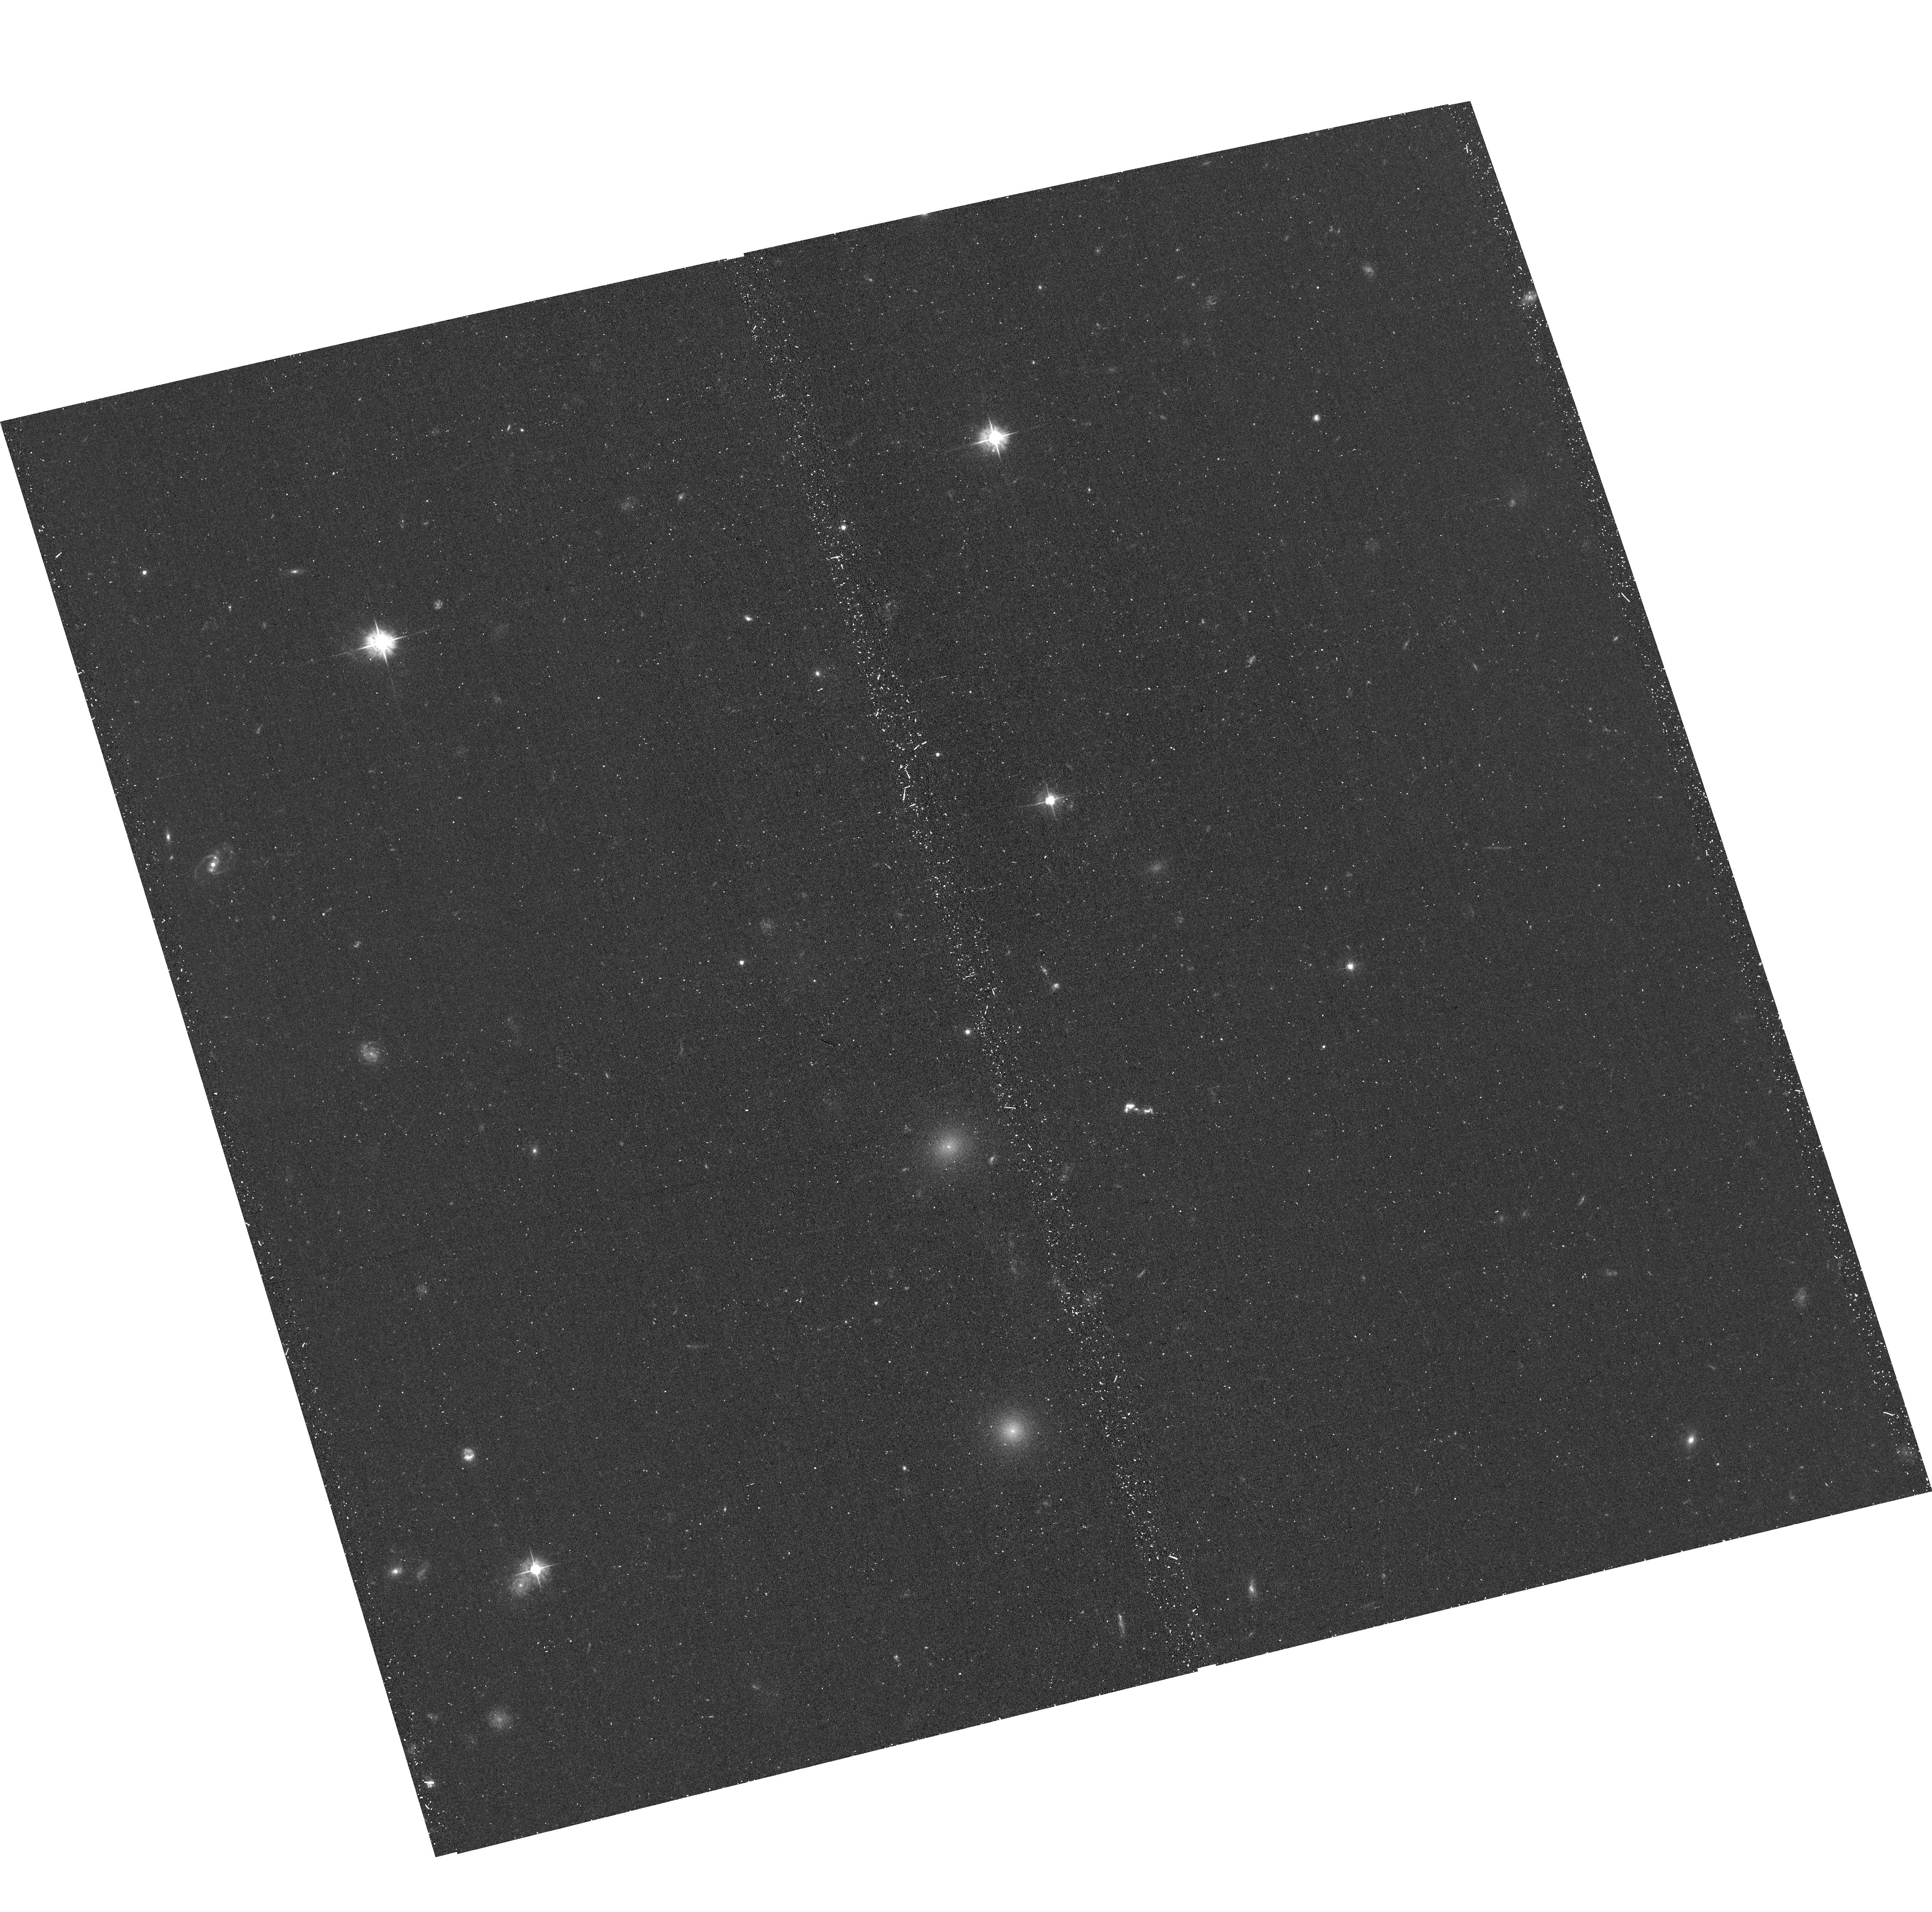
Target: A1367-OC-ACS. Instrument: ACS/WFC. Filter: F475W. Exposure: 22 min. Observation ID: hst_17242_03_acs_wfc_f475w_jf1t03

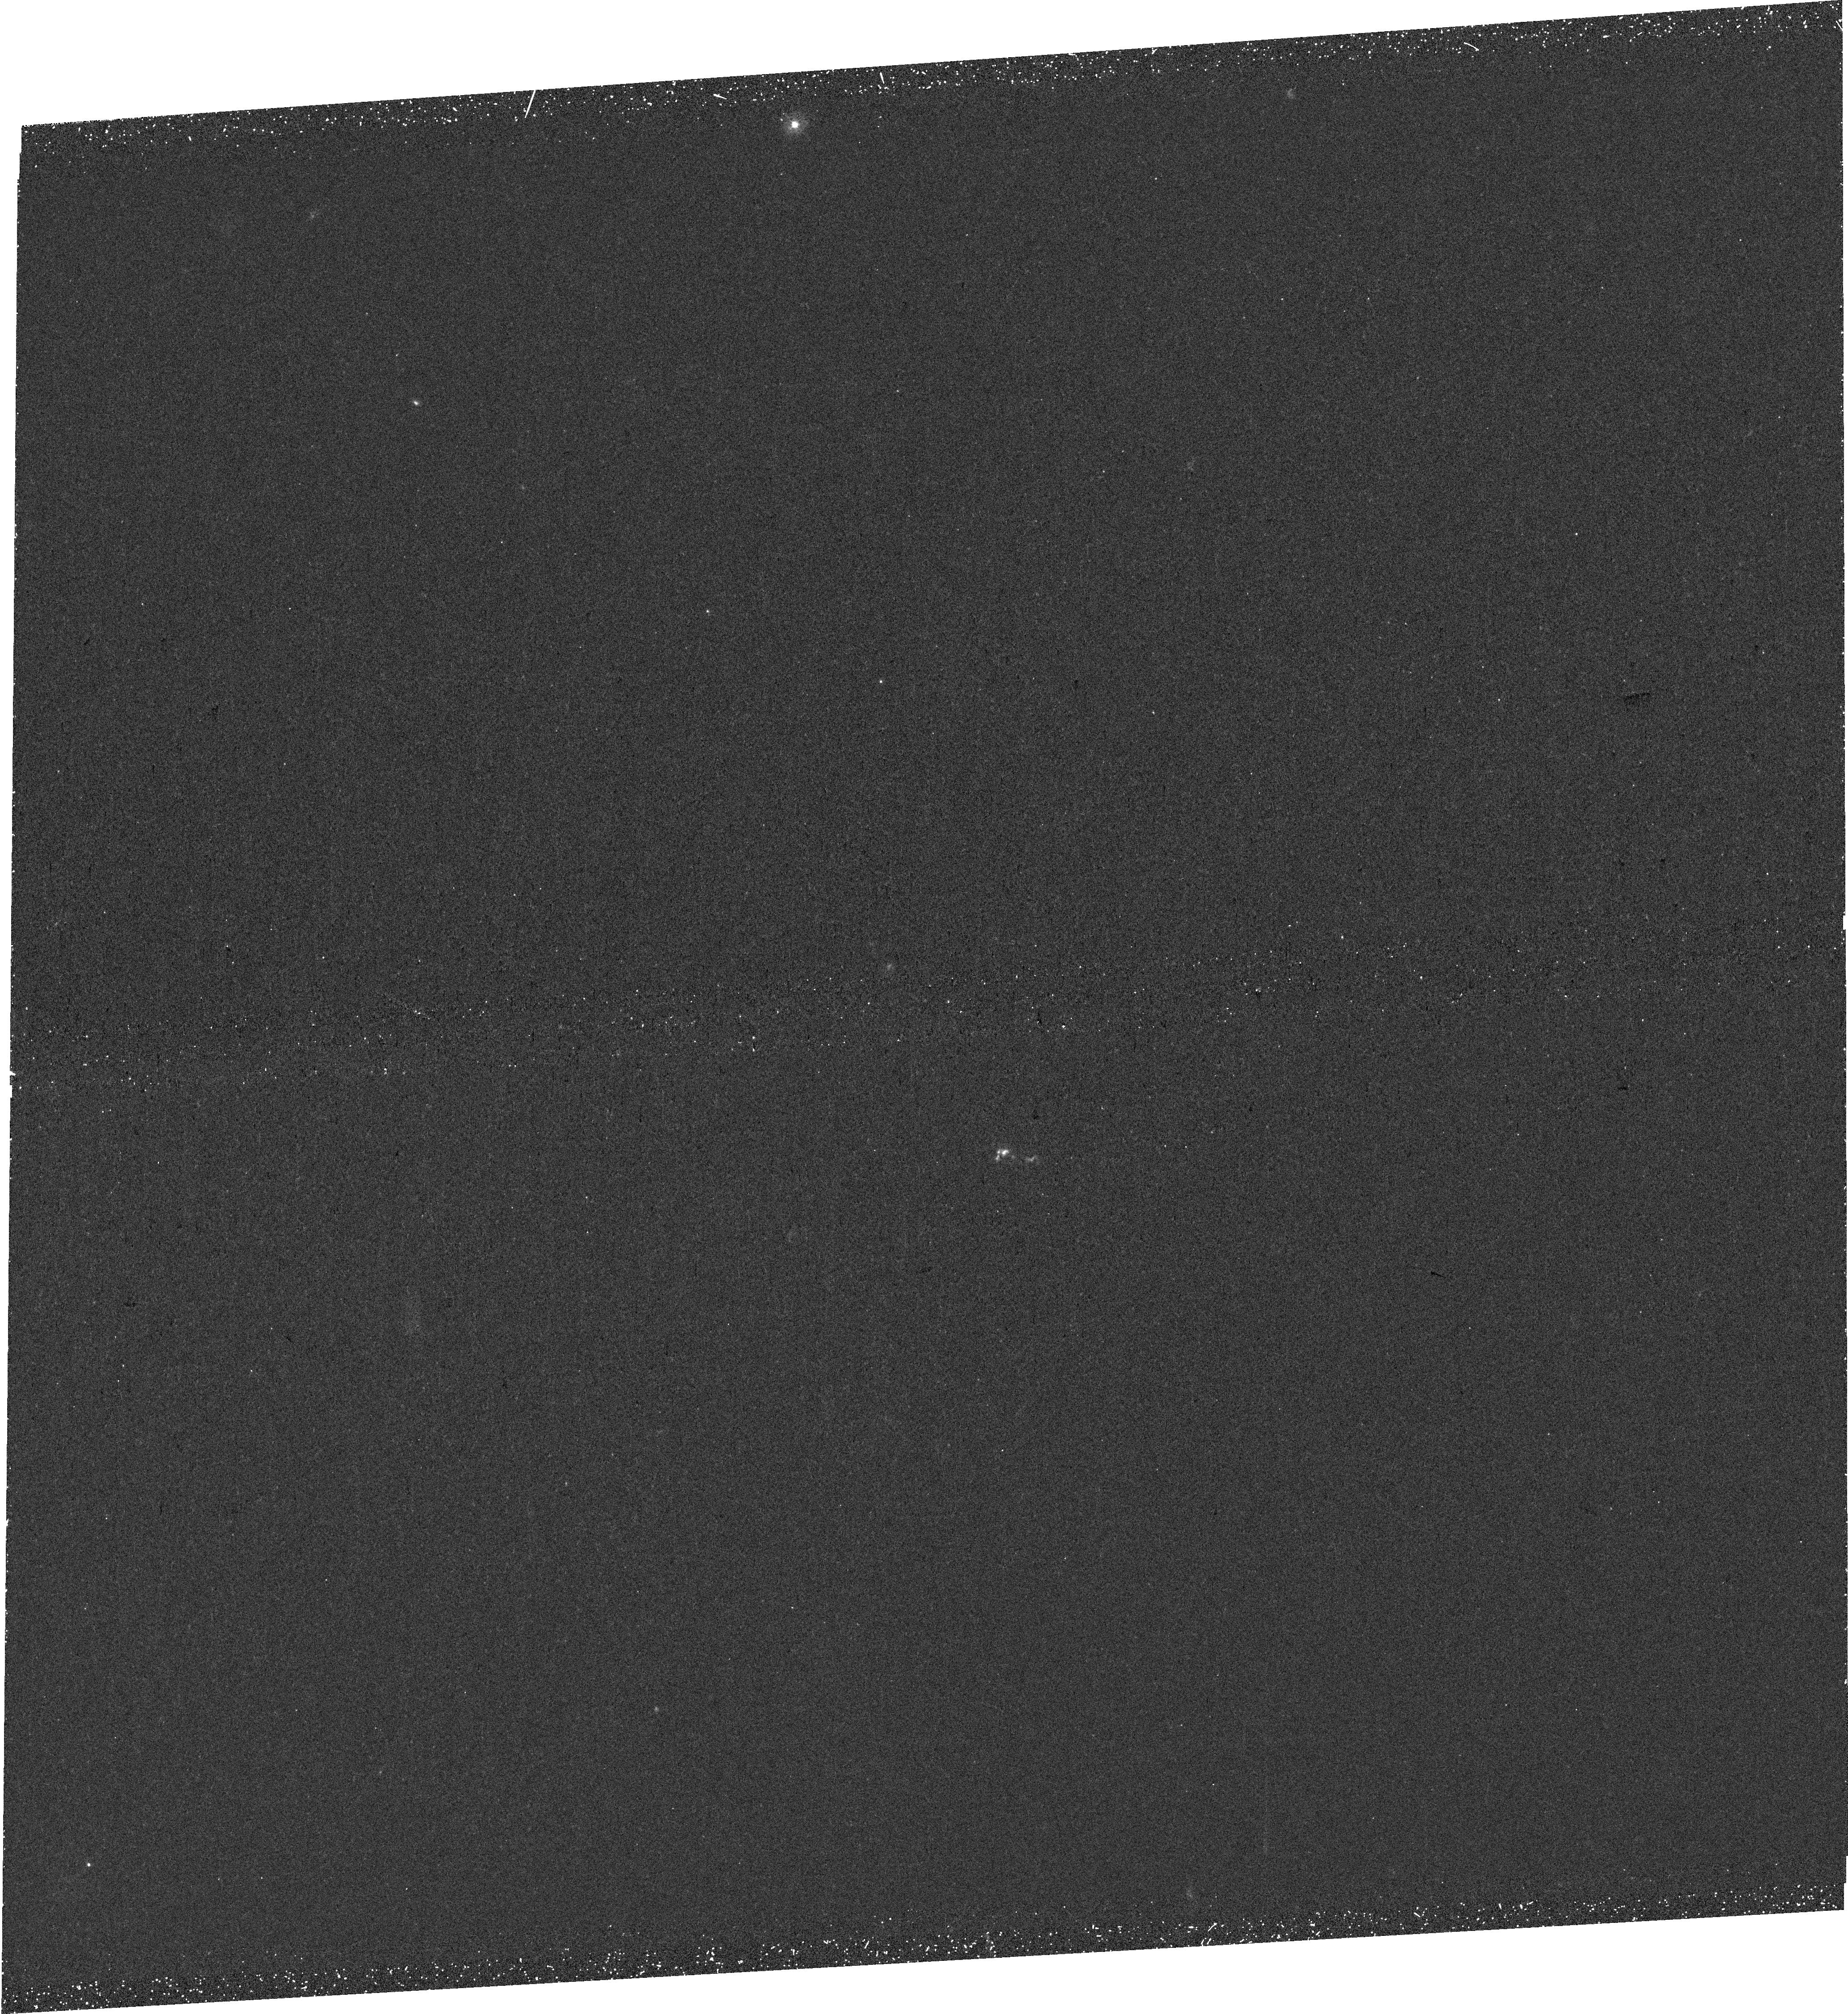
Target: A1367-OC-WFC3. Instrument: WFC3/UVIS. Filter: F275W. Exposure: 41 min. Observation ID: hst_17242_02_wfc3_uvis_f275w_if1t02

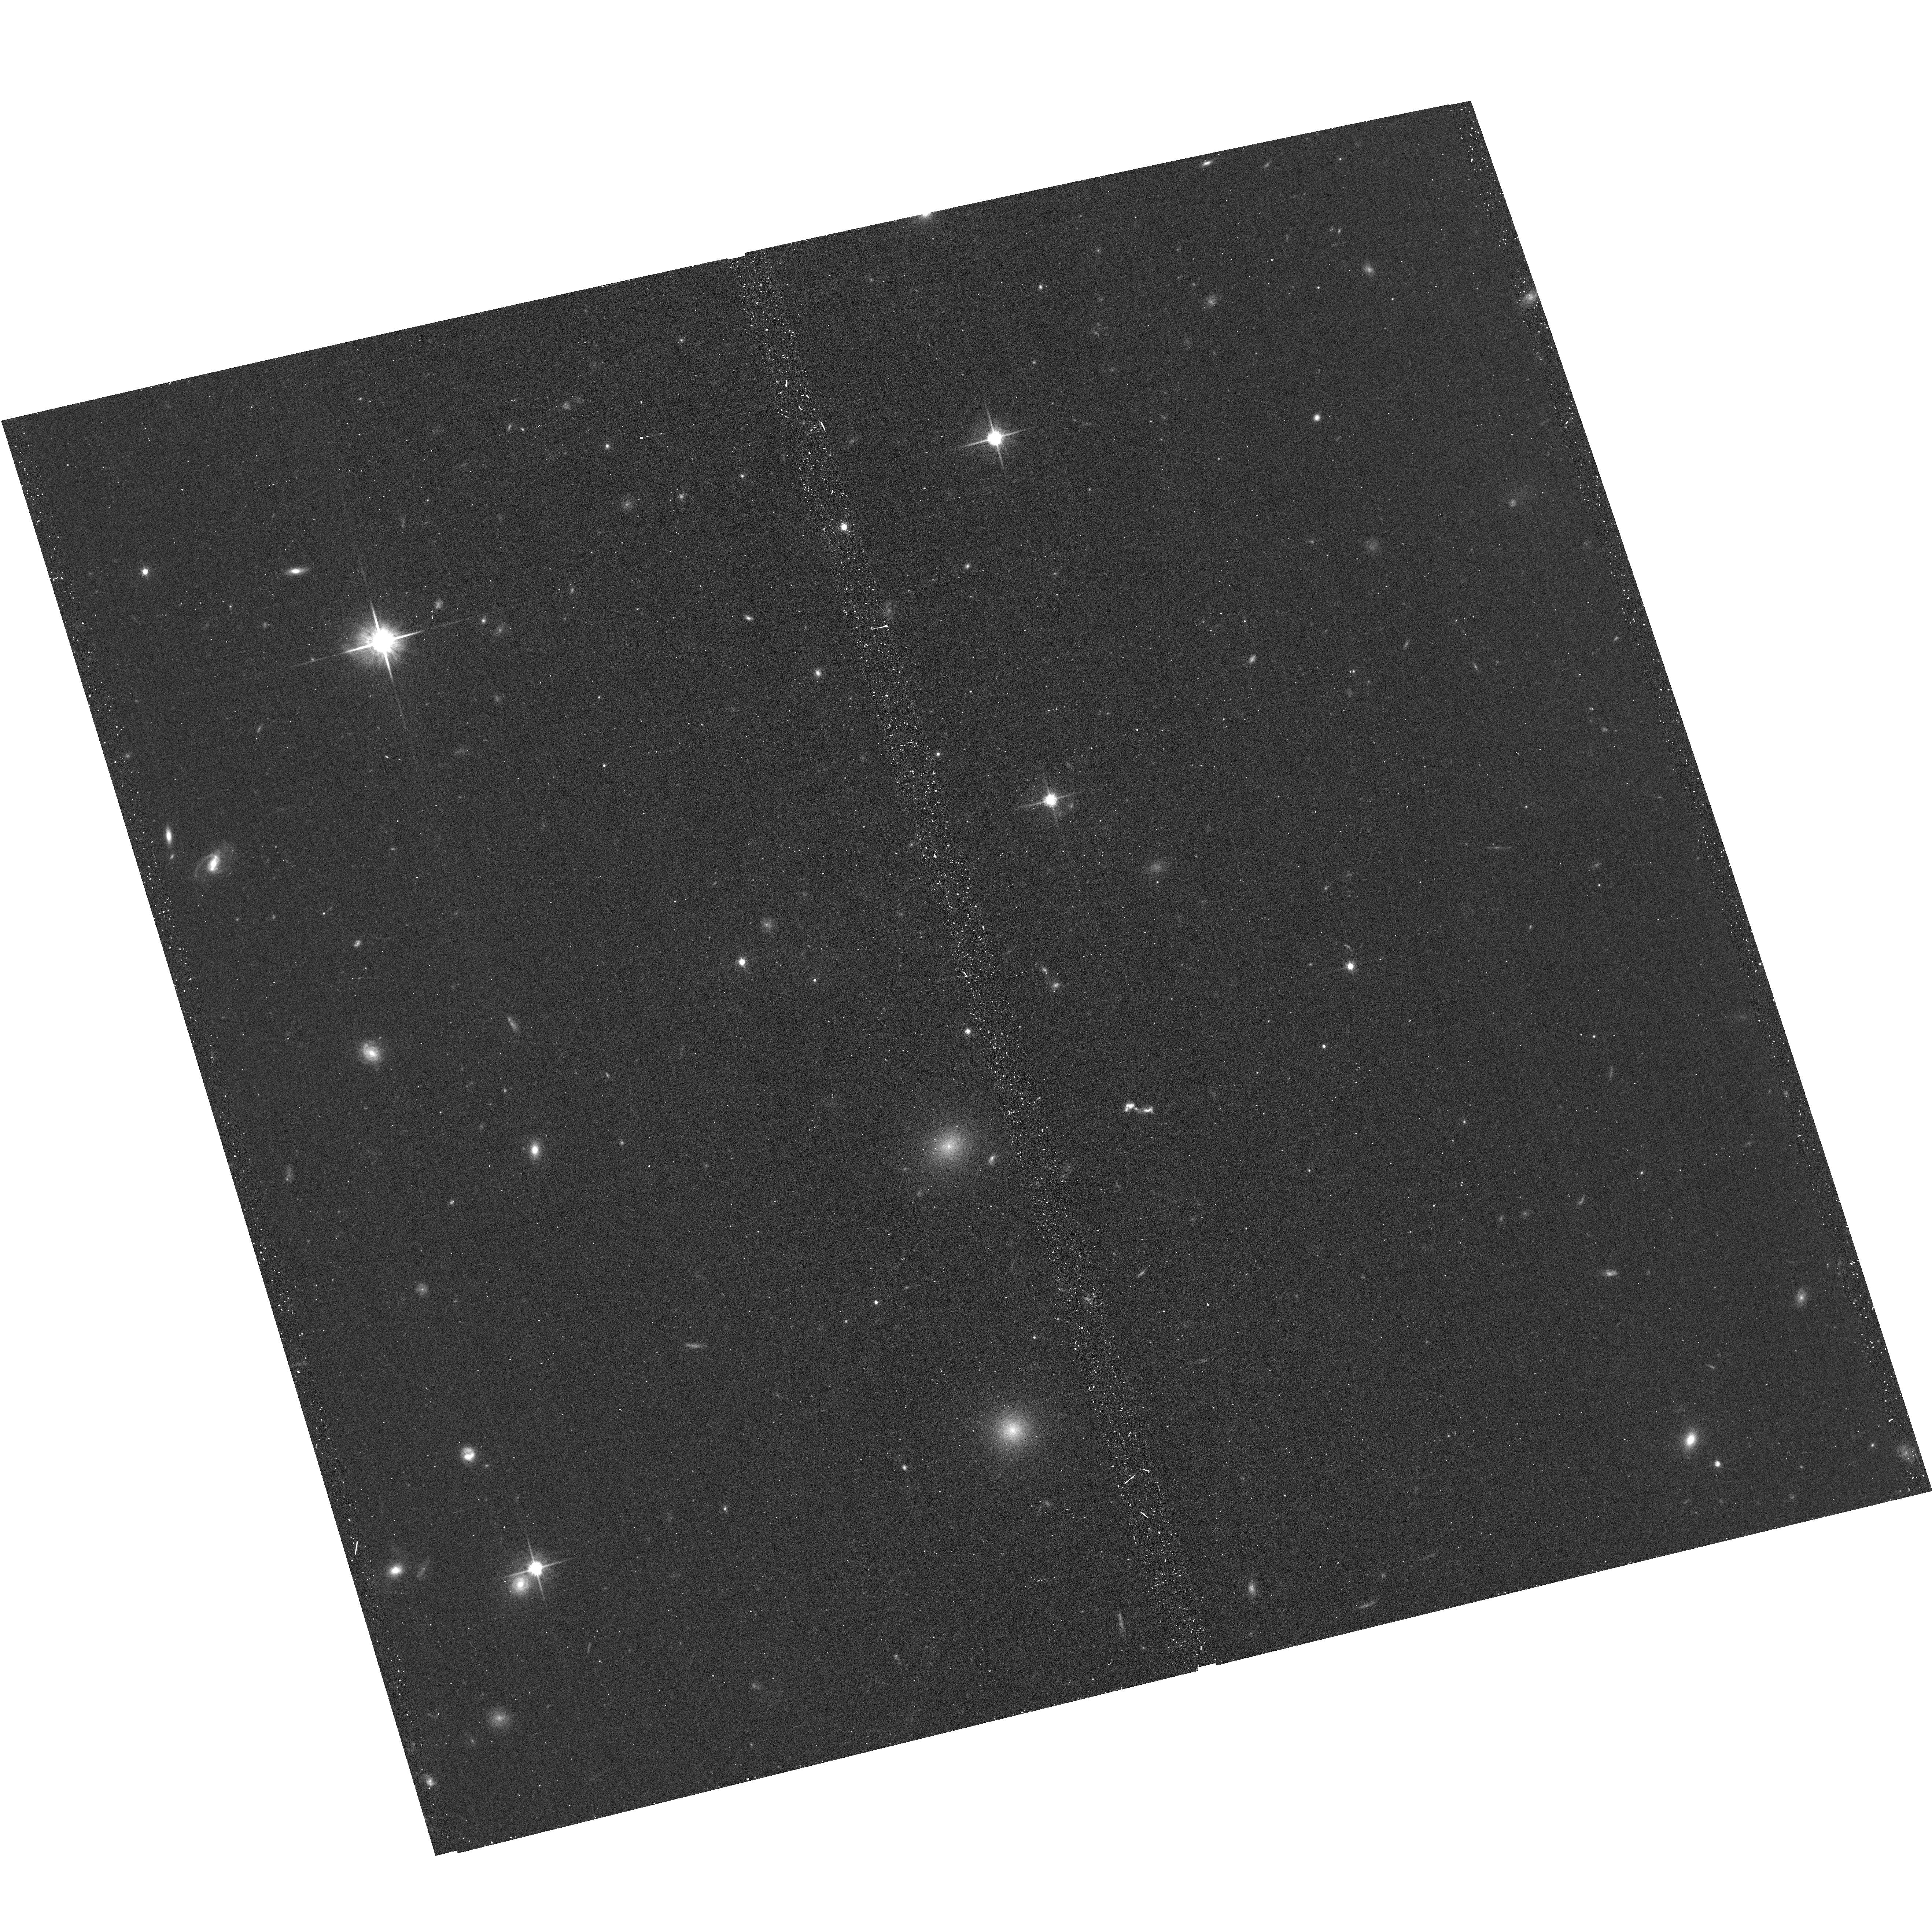
Target: A1367-OC-ACS. Instrument: ACS/WFC. Filter: F814W. Exposure: 11 min. Observation ID: hst_17242_03_acs_wfc_f814w_jf1t03

Resolving an orphan cloud as a signpost of ICM clumping (PI: Sun, Ming)

A first and only known isolated (or galaxy-less) cloud detected in Ha, CO and X-rays was discovered in the nearby galaxy cluster A1367. This discovery provides a firm connection between the clumps in the intracluster medium (ICM) and the stripped gas from infall galaxies. This case suggests that at least some ICM clumps are multi-phase in nature. The cloud presents a great laboratory to study the evolution of the stripped ISM far away from the parent galaxy and ICM clumps in details. We request joint Chandra, HST and VLA observations to 1) look for a sharp edge in X-rays; 2) study the central orphan X-ray cool core; 3) resolve X-ray point sources; 4) study SF history and conditions; and 5) search for HI gas around the cloud.